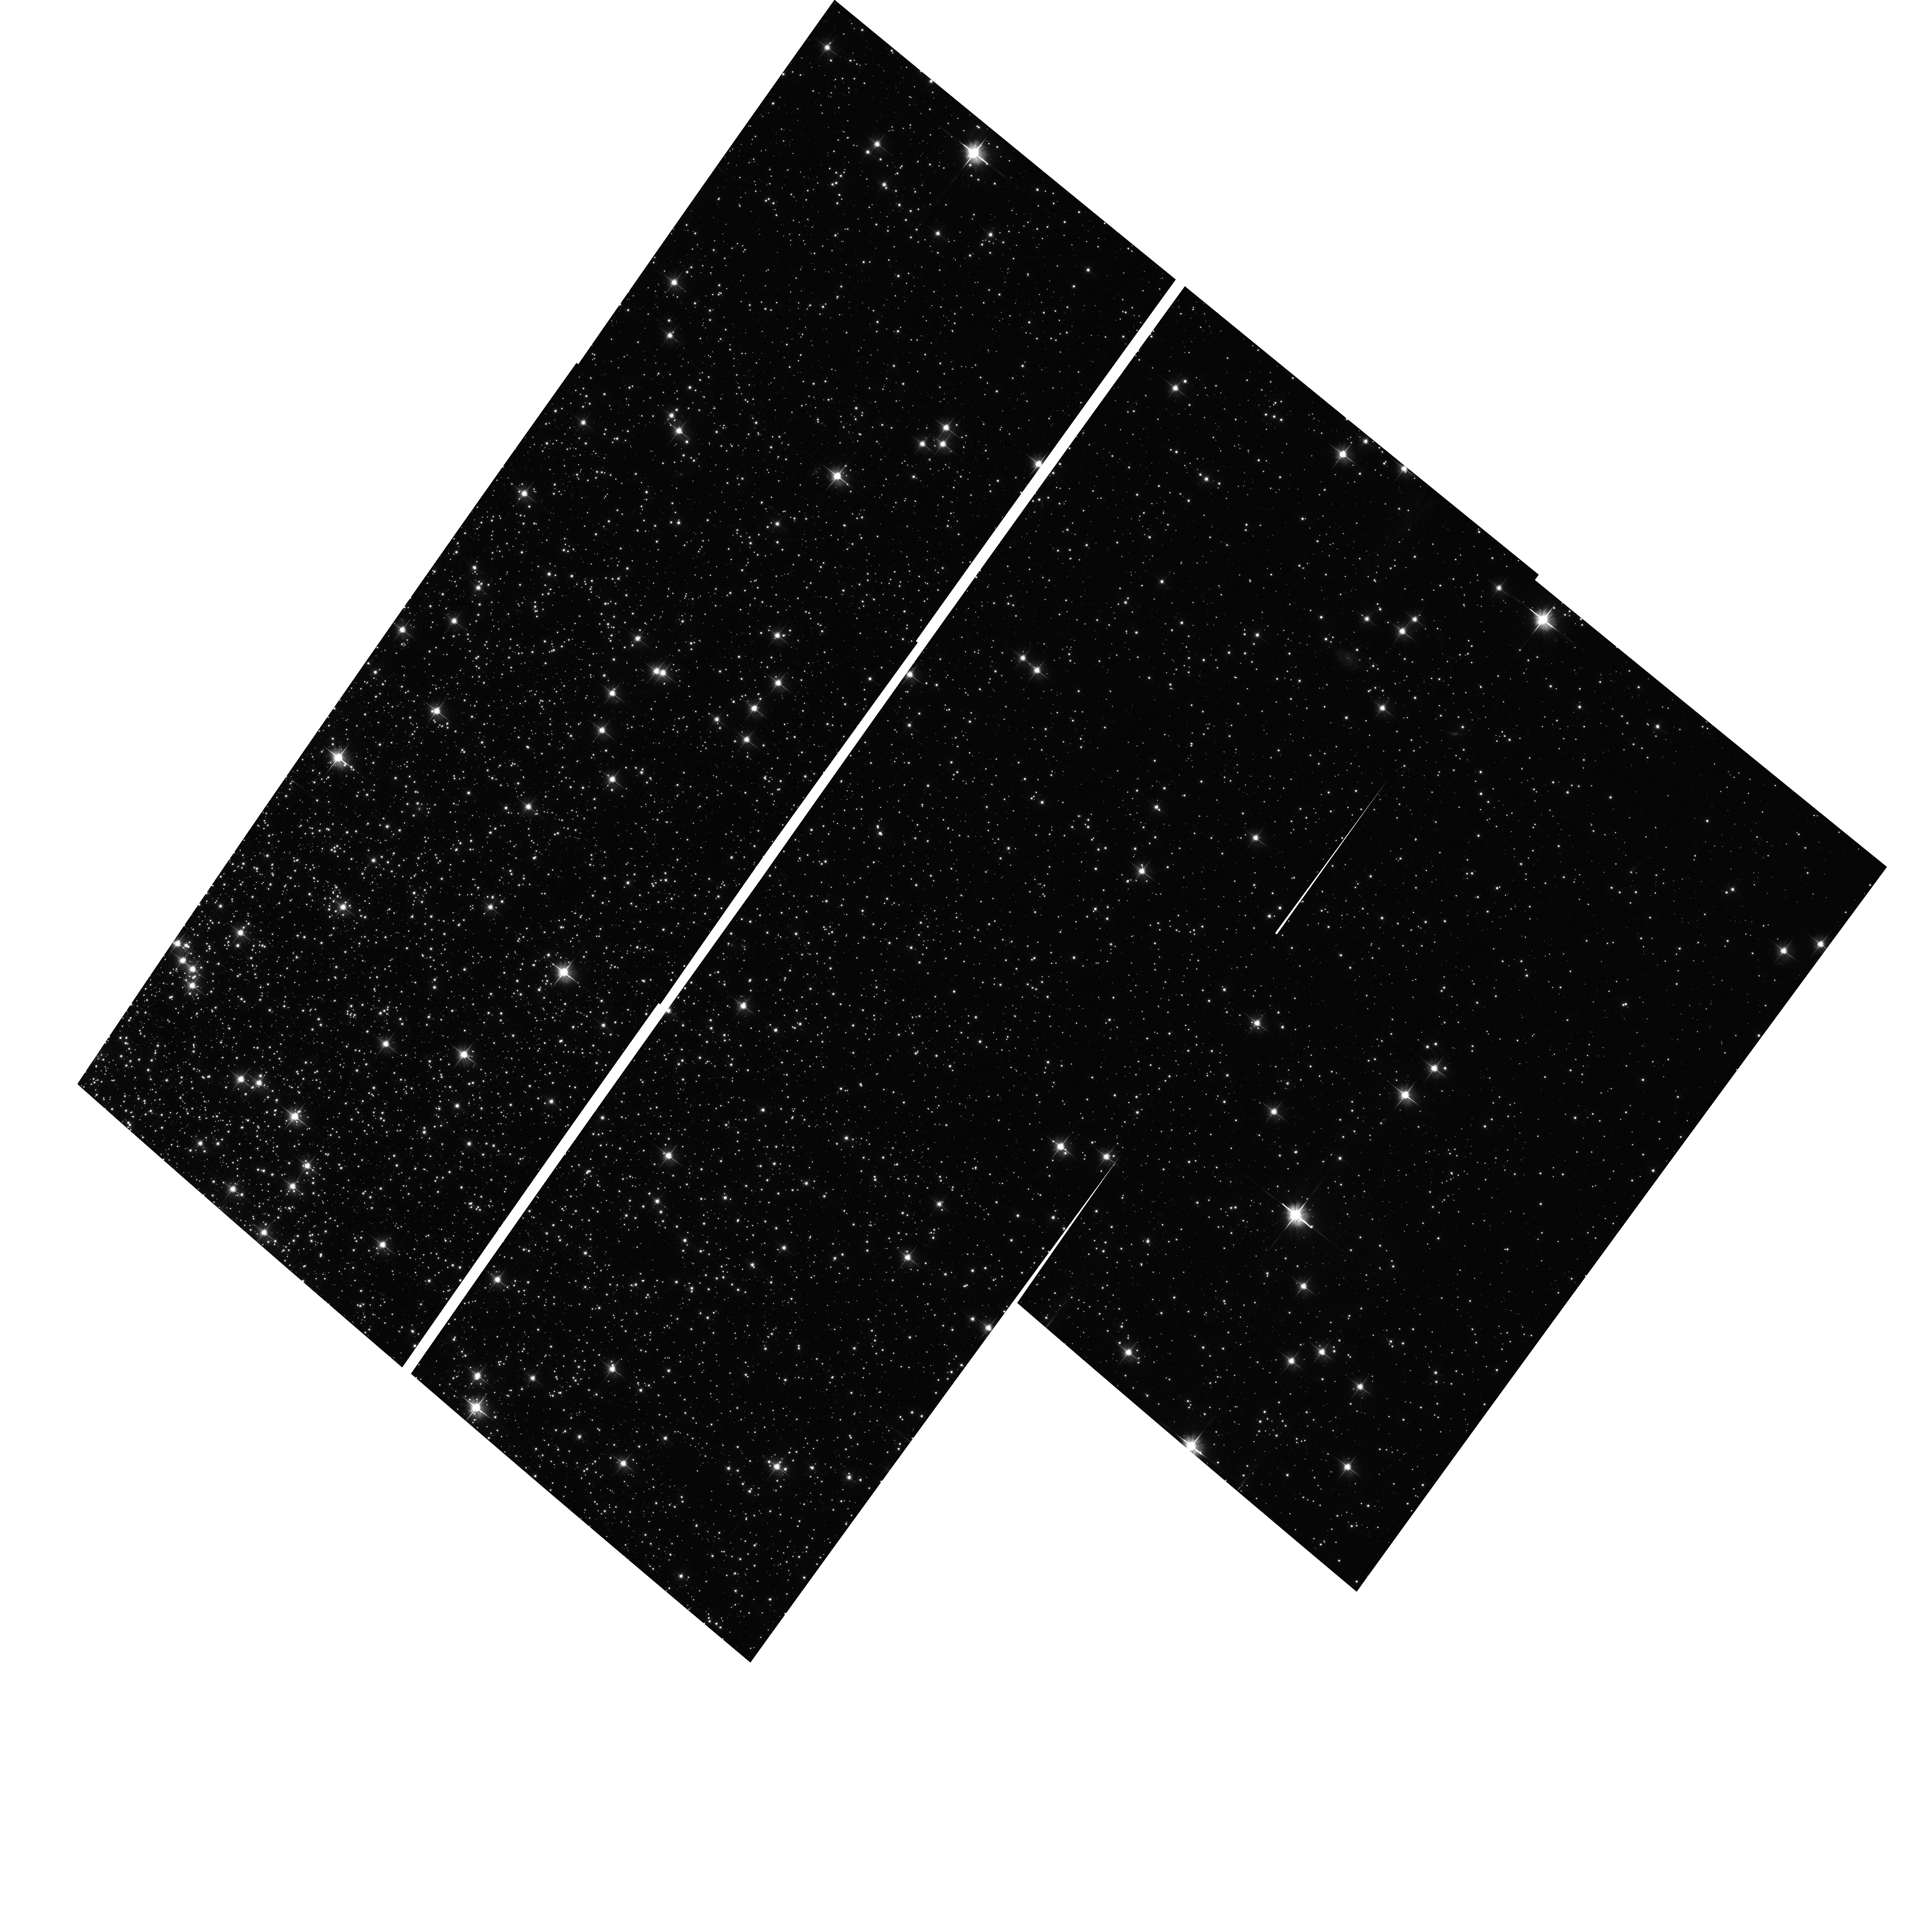
Target: NGC104. Instrument: ACS/WFC. Filter: F606W. Exposure: 4 min. Observation ID: hst_12730_02_acs_wfc_f606w_jbw802

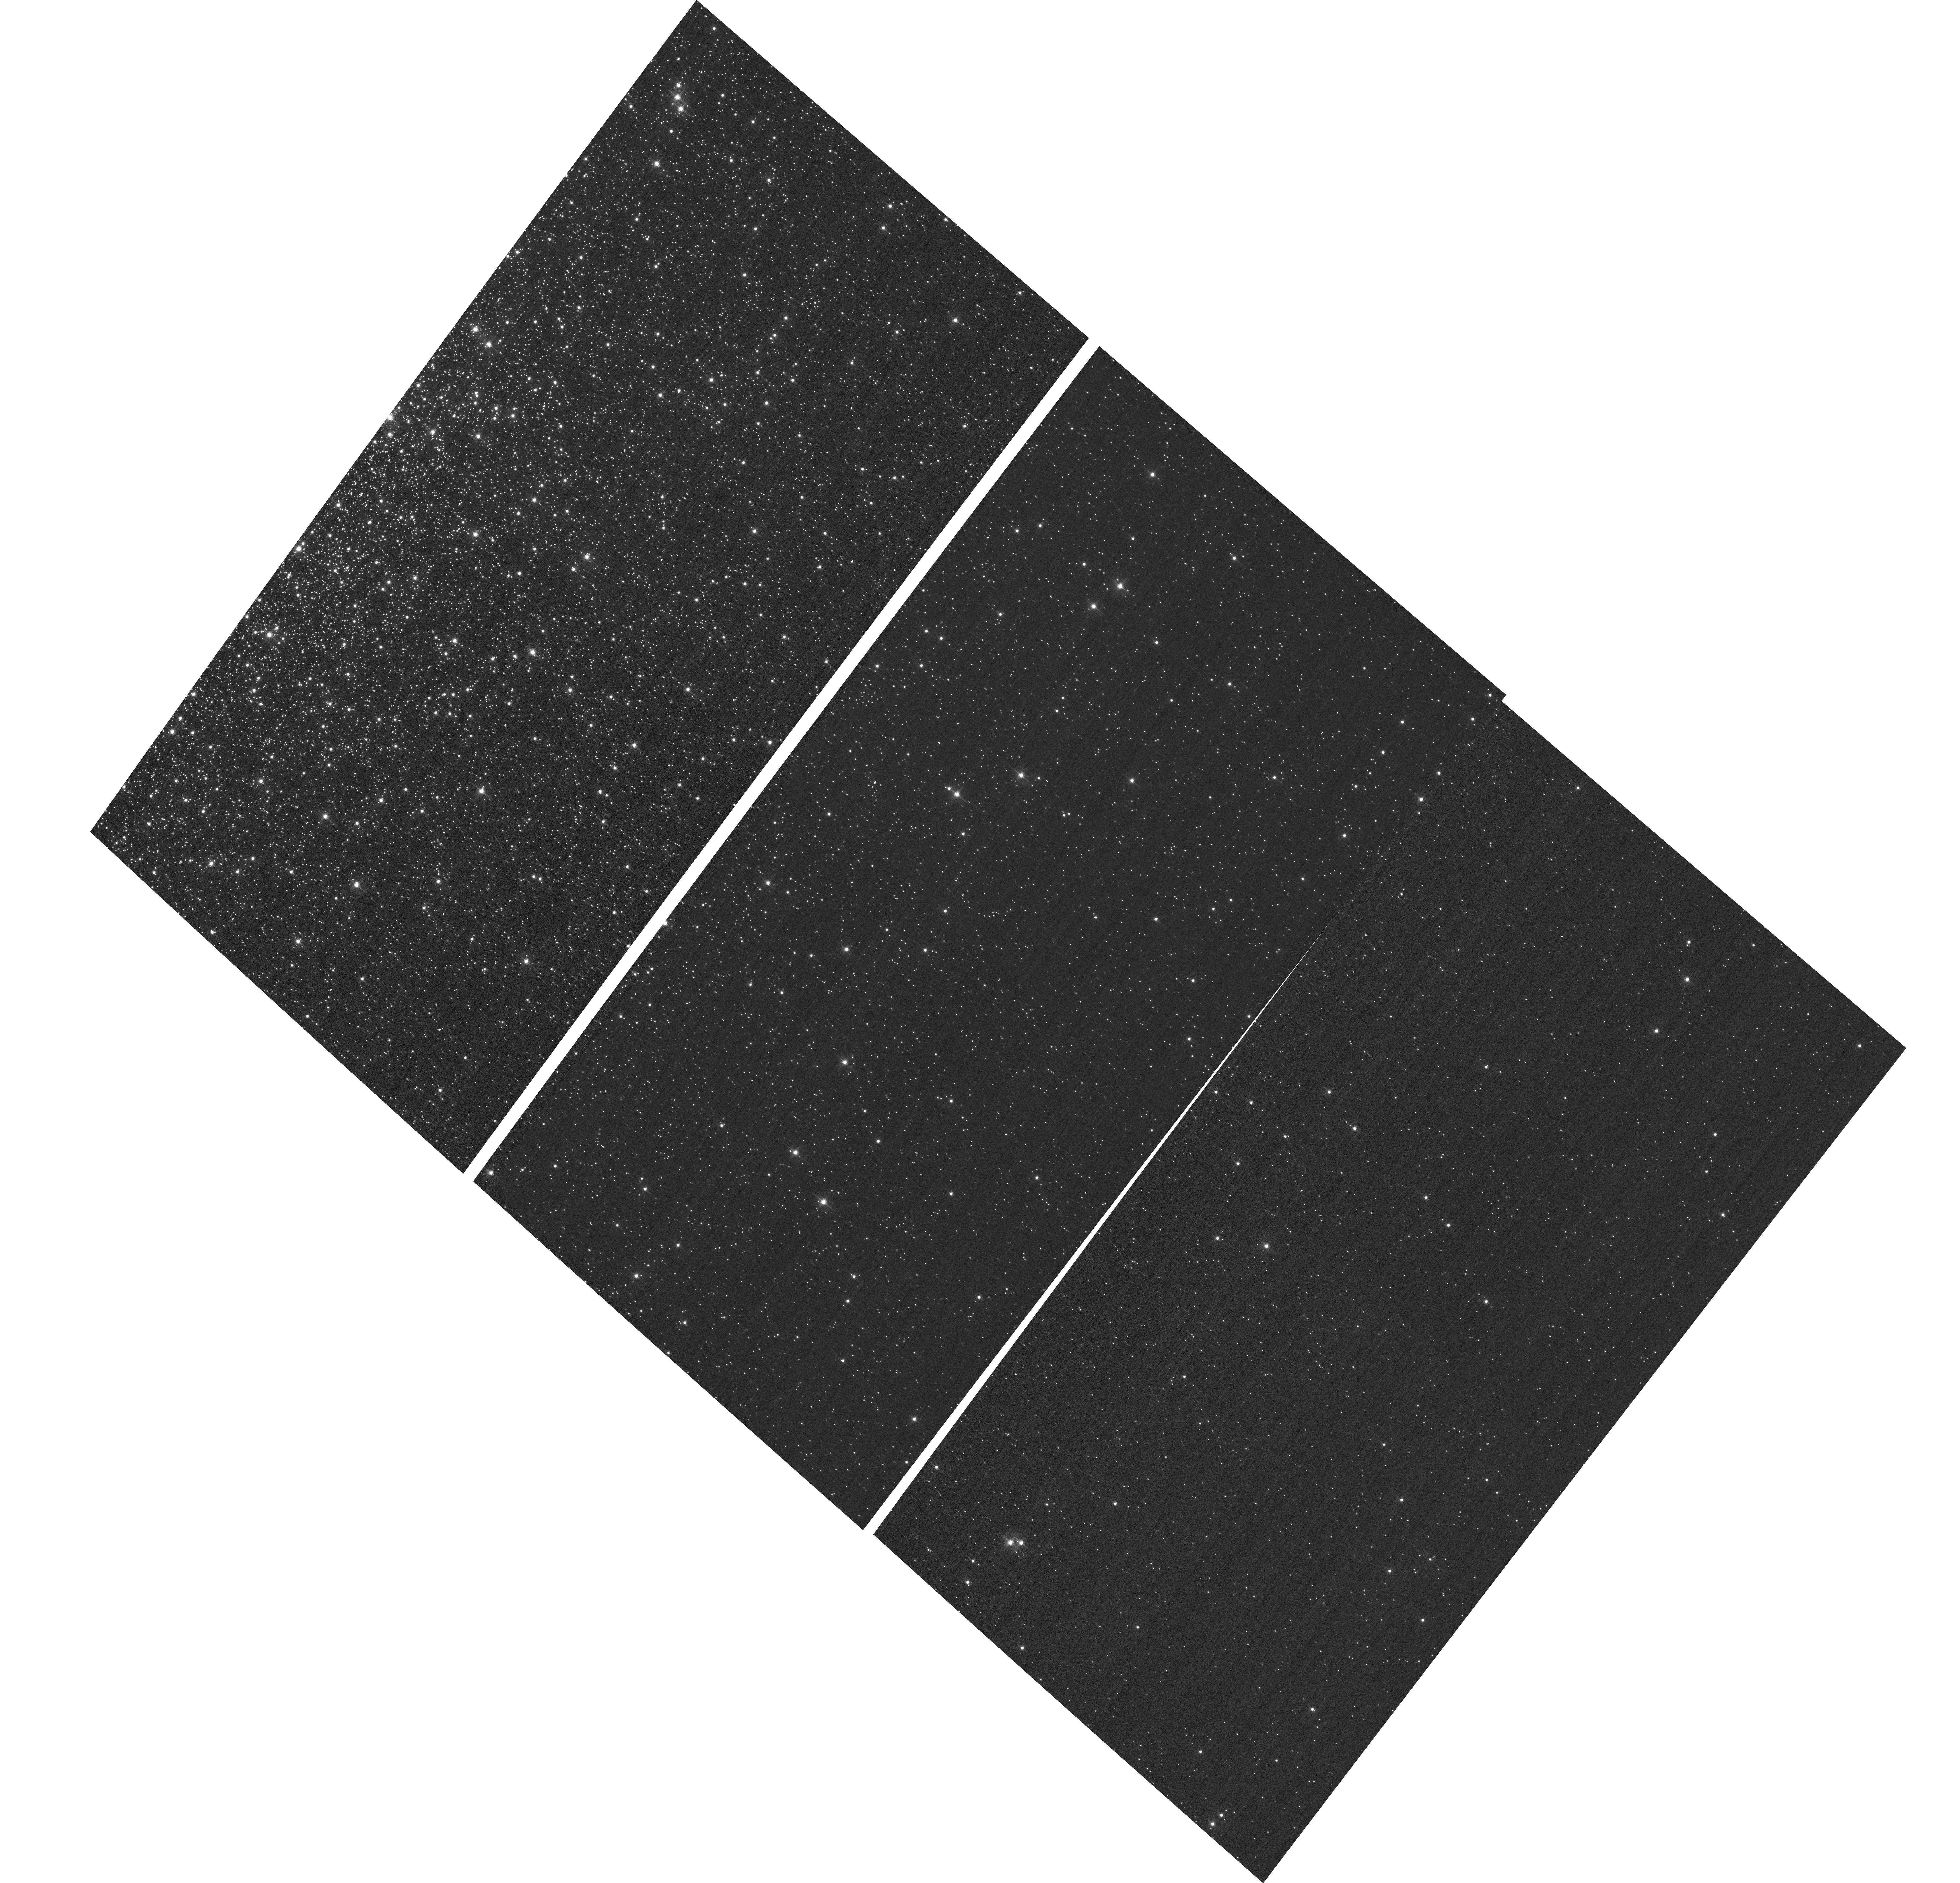
Target: NGC104-F502N. Instrument: ACS/WFC. Filter: F502N. Exposure: 2 min. Observation ID: hst_12730_04_acs_wfc_f502n_jbw804

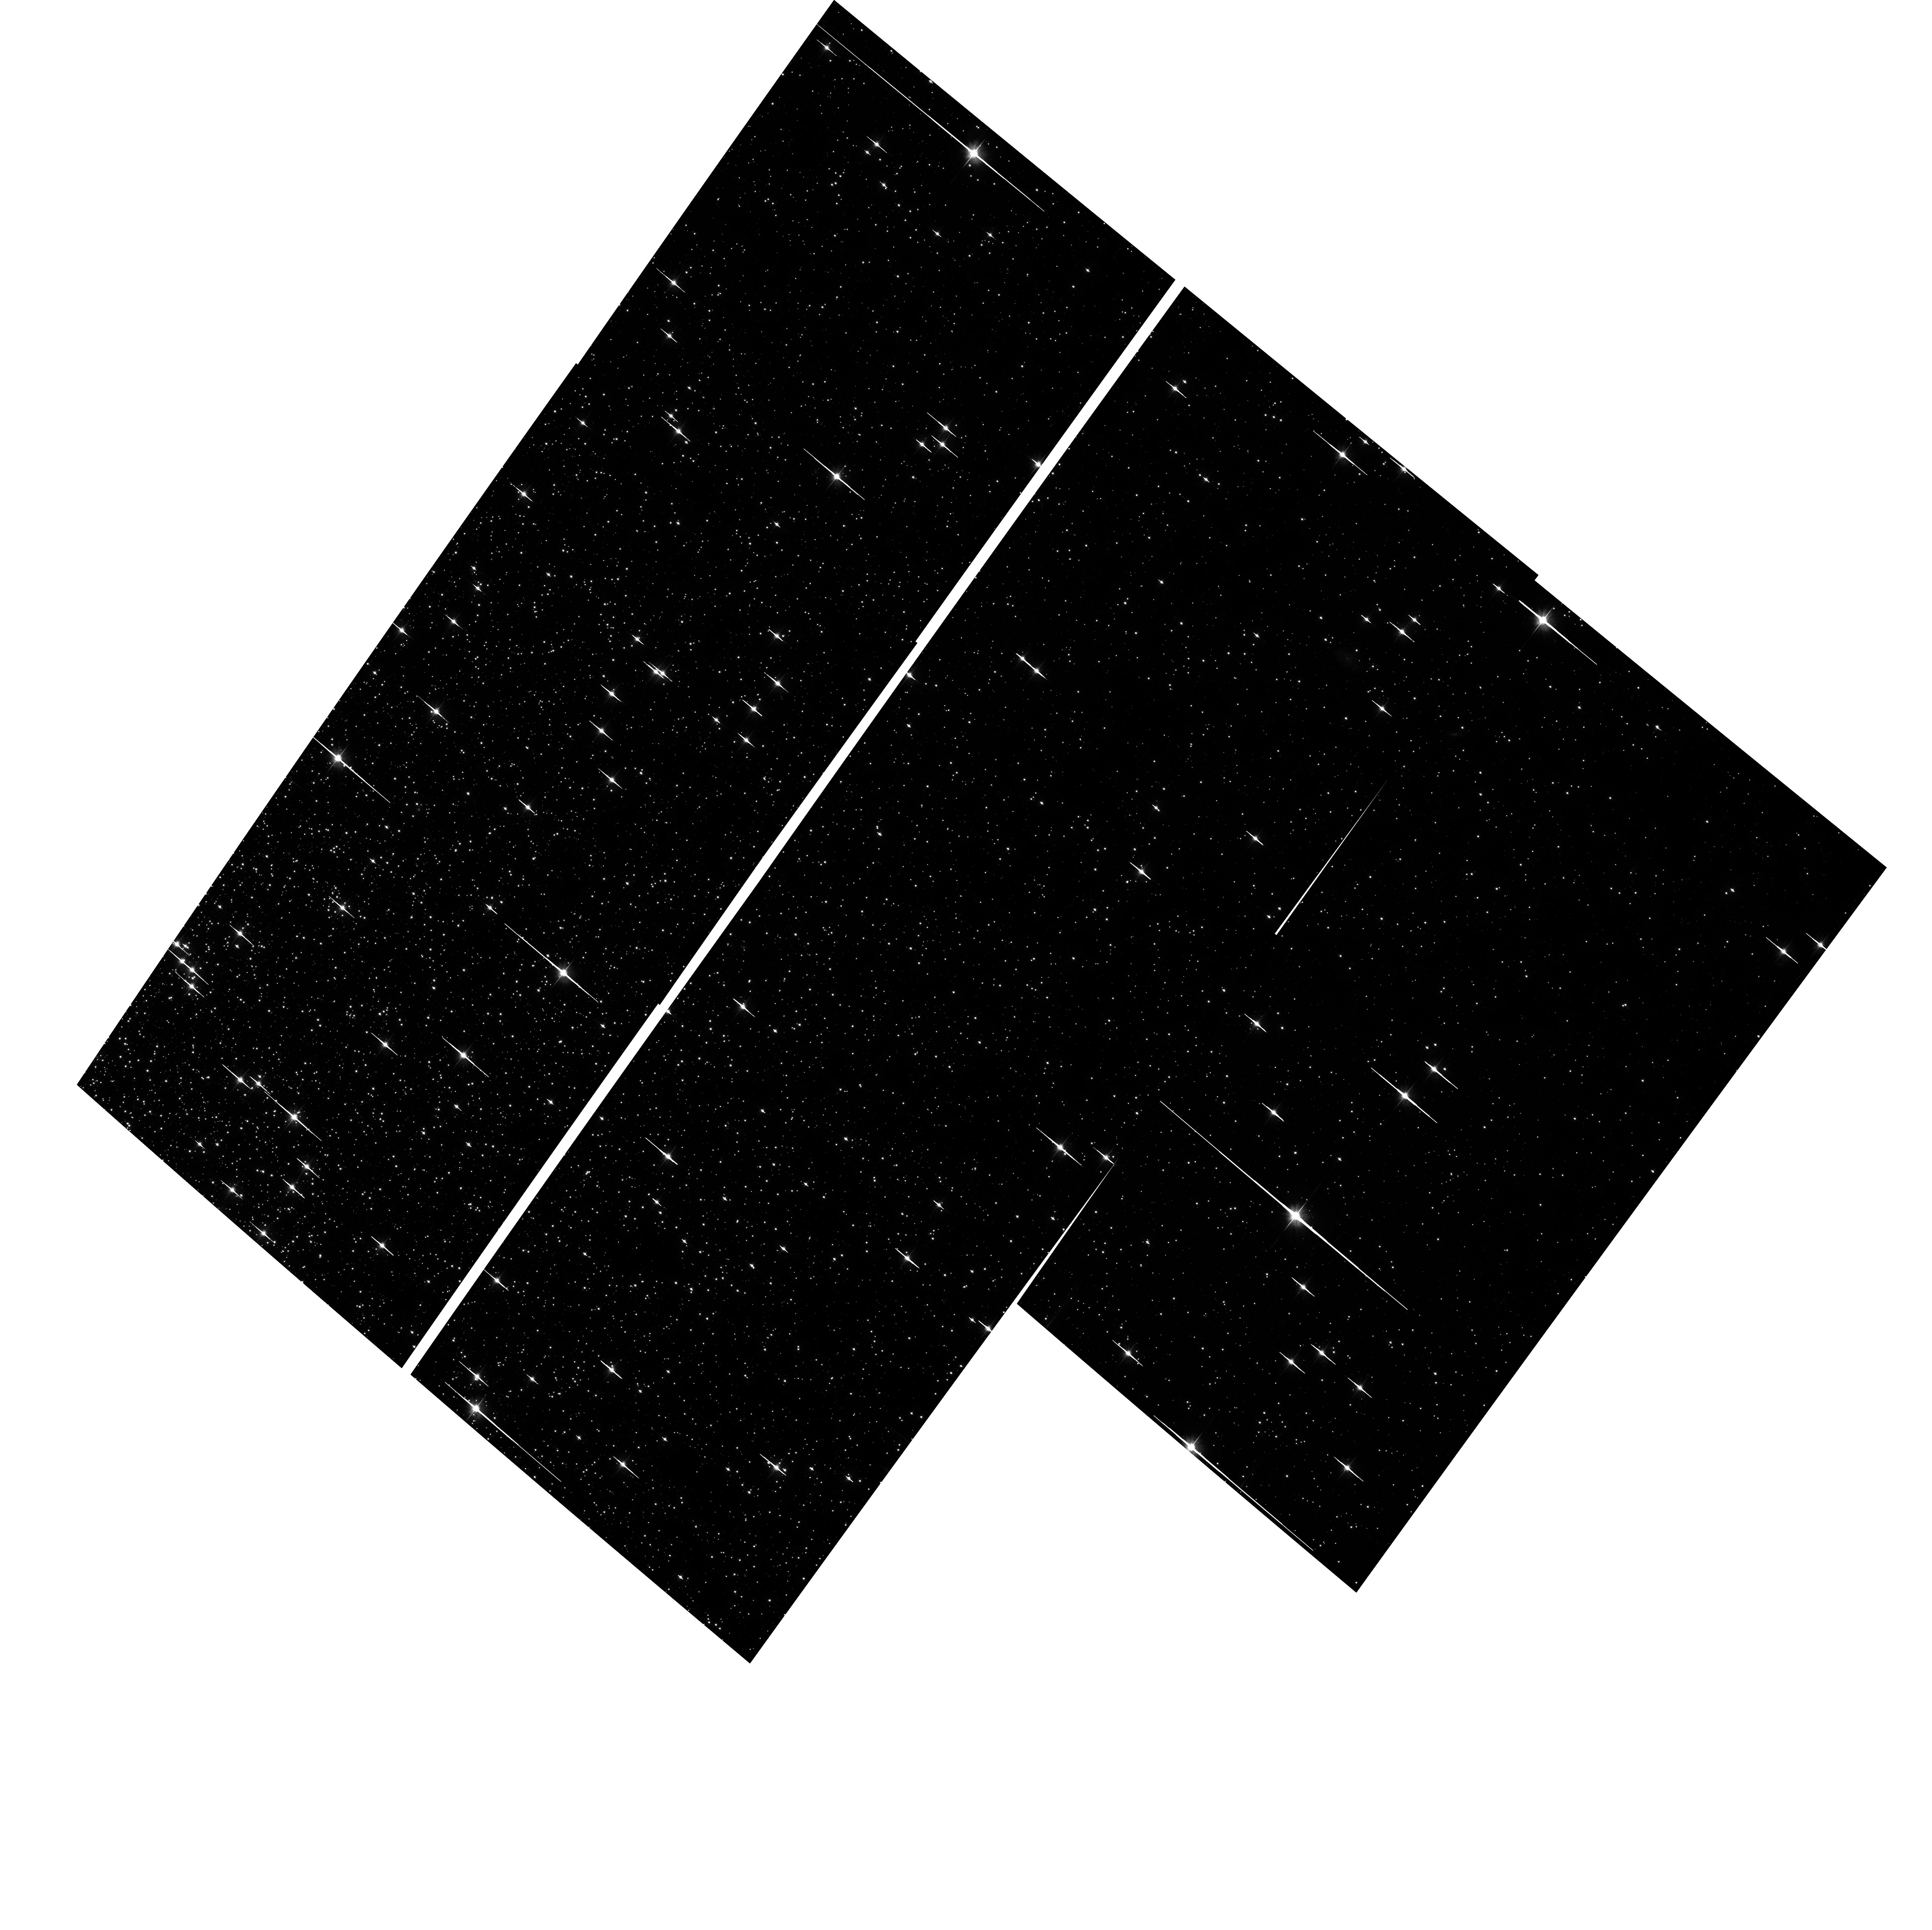
Target: NGC104. Instrument: ACS/WFC. Filter: F606W. Exposure: 40 min. Observation ID: hst_12730_01_acs_wfc_f606w_jbw801

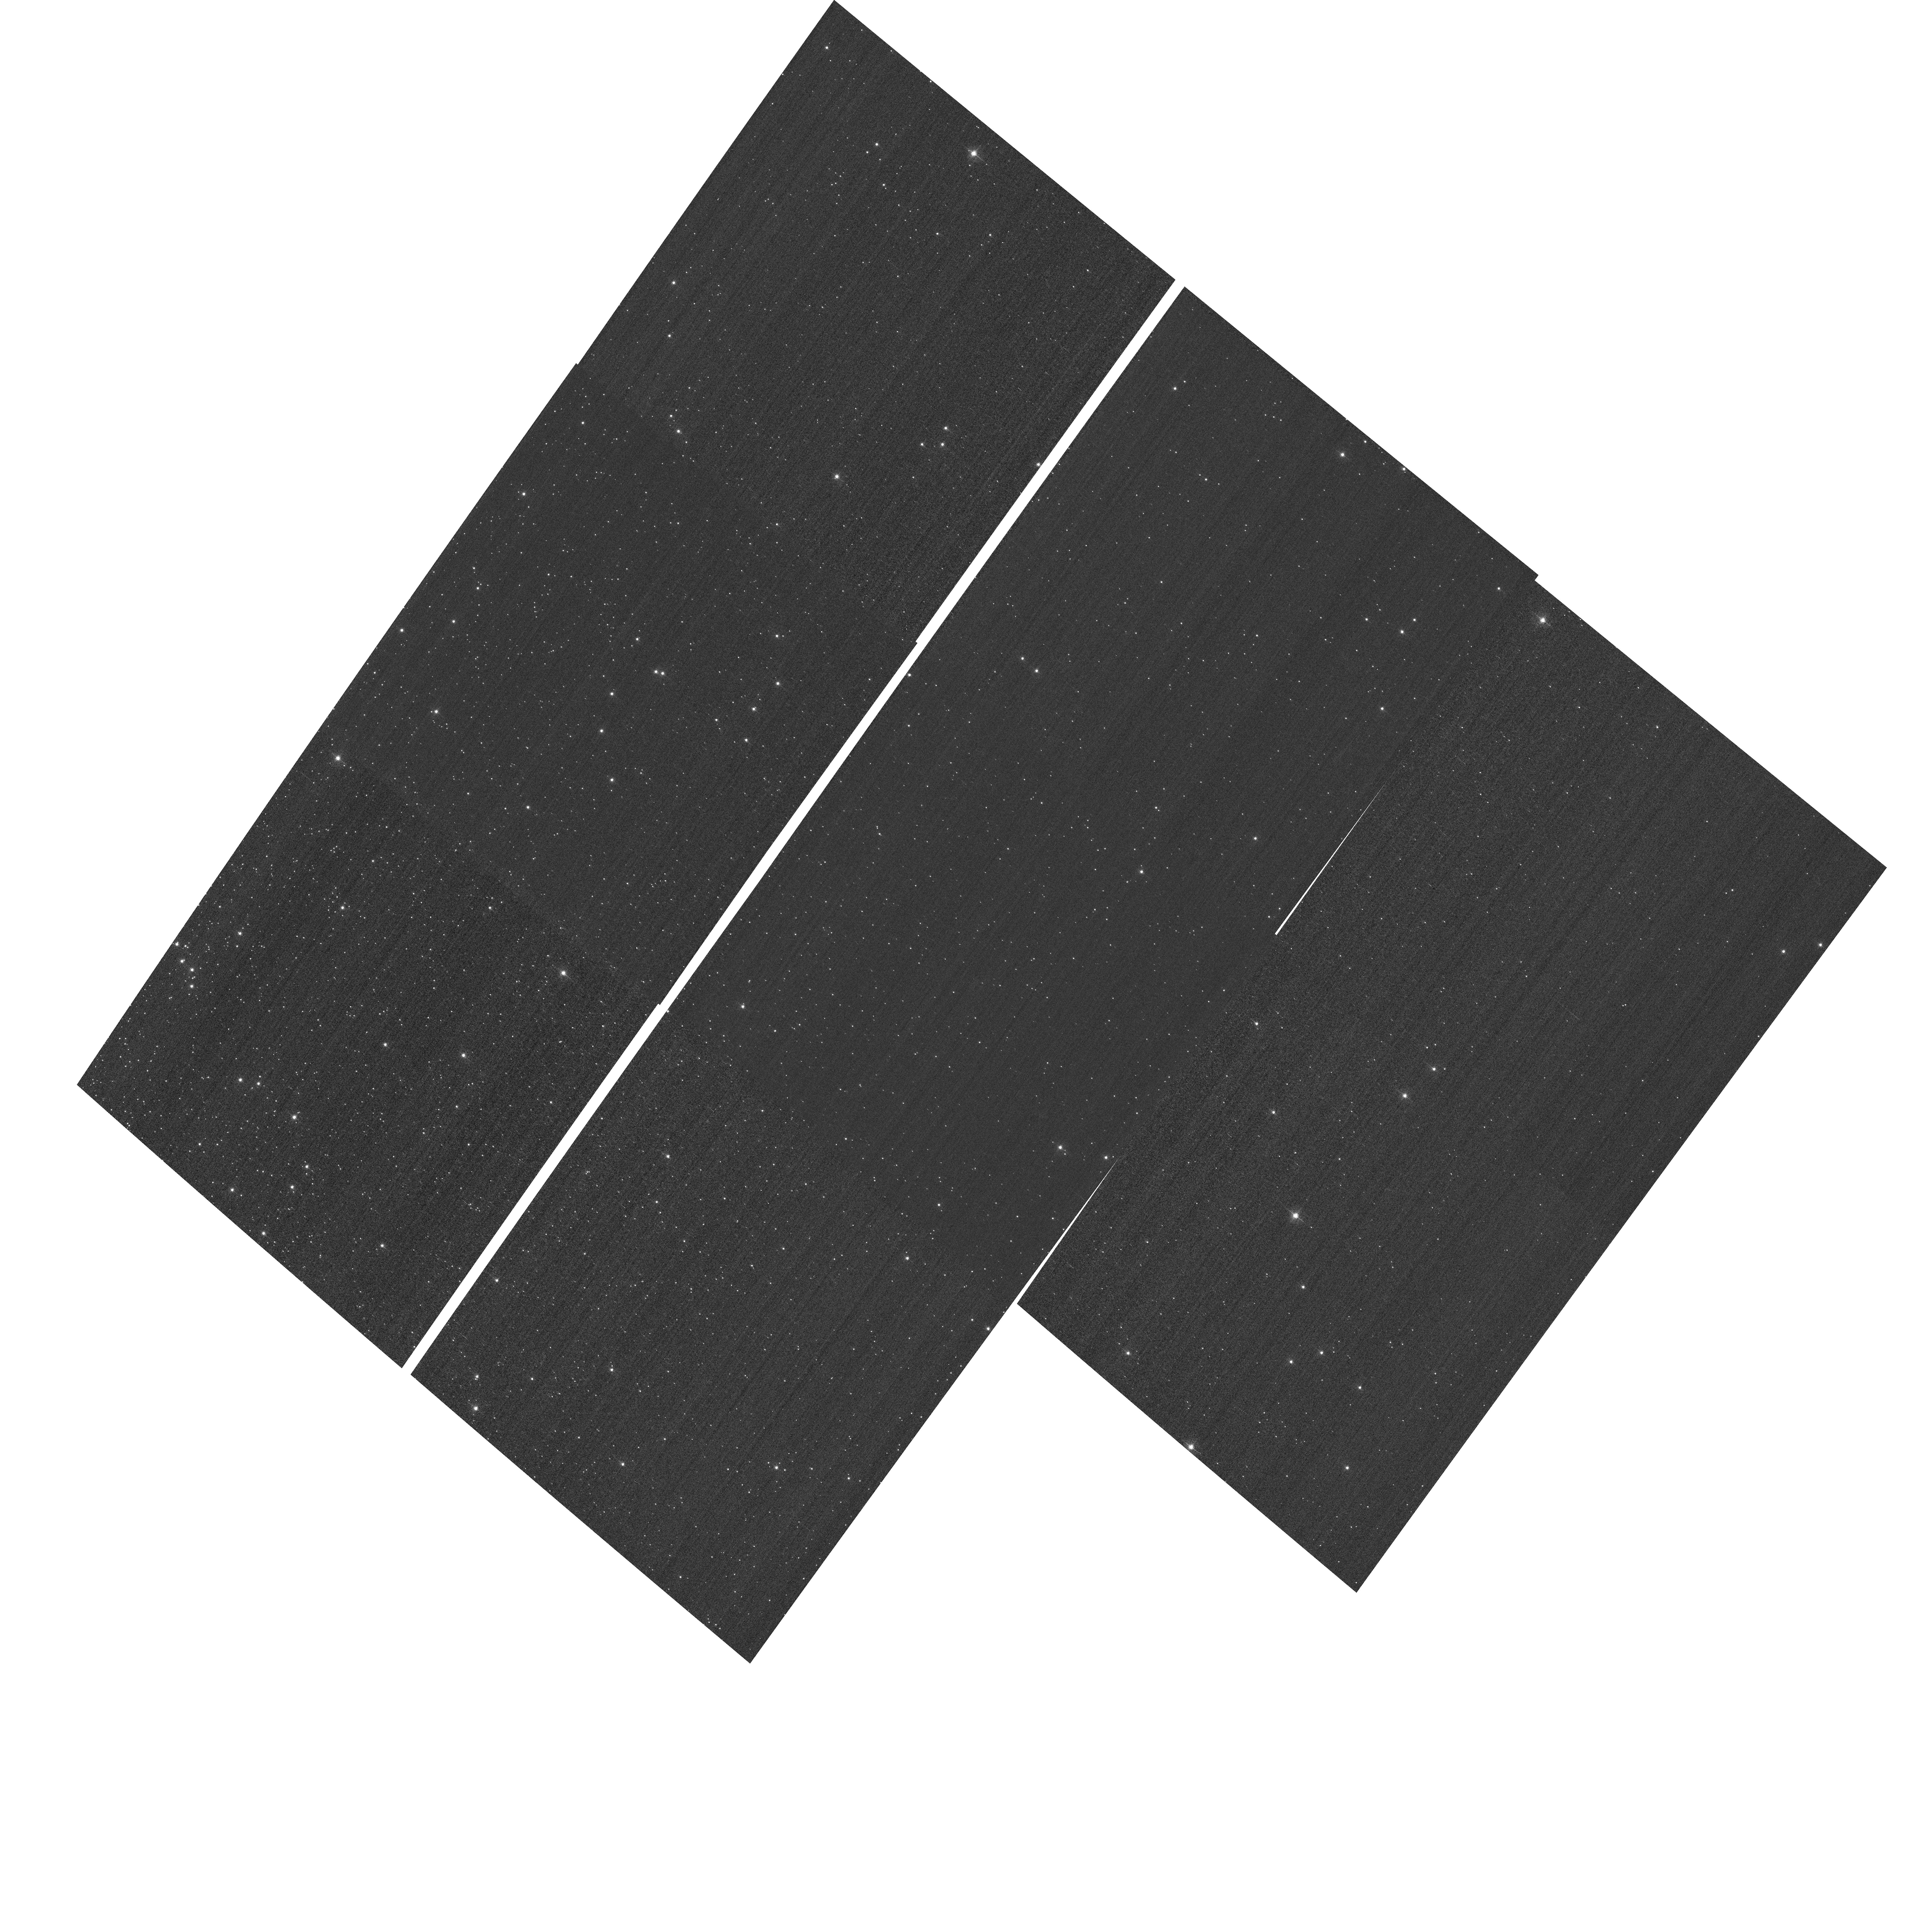
Target: NGC104. Instrument: ACS/WFC. Filter: F502N. Exposure: 3 min. Observation ID: hst_12730_01_acs_wfc_f502n_jbw801

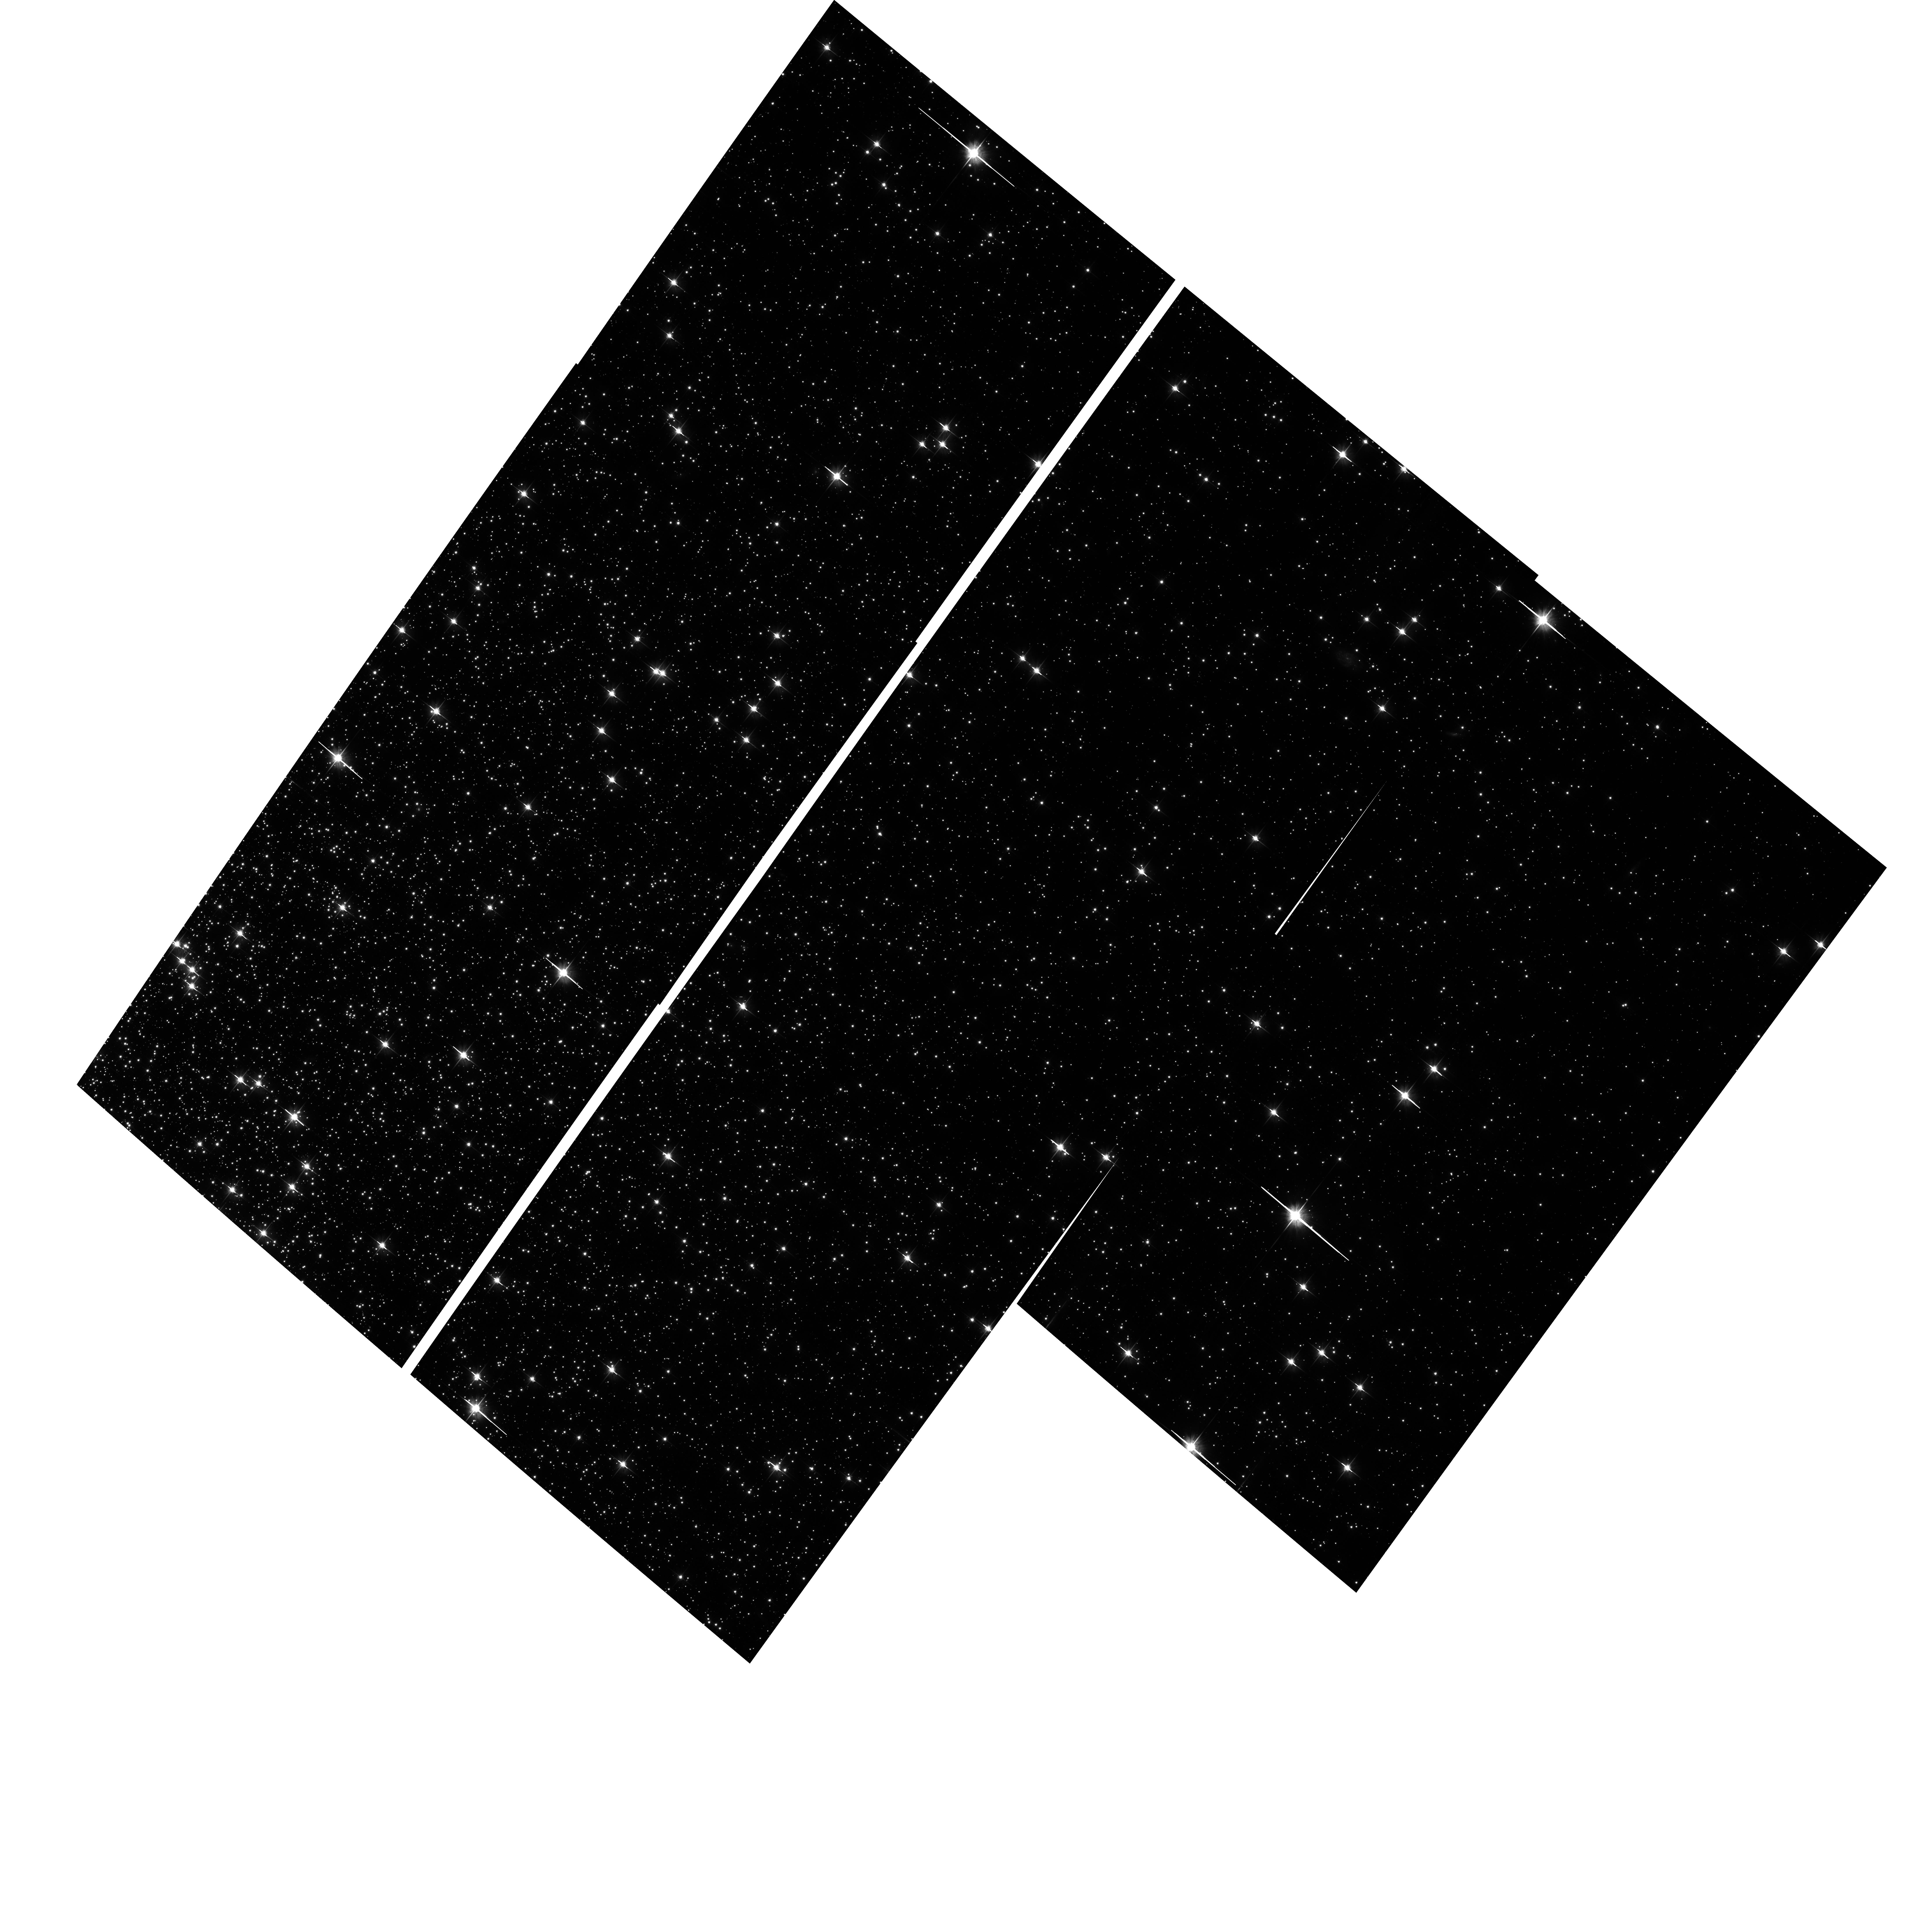
Target: NGC104. Instrument: ACS/WFC. Filter: F606W. Exposure: 15 min. Observation ID: hst_12730_03_acs_wfc_f606w_jbw803

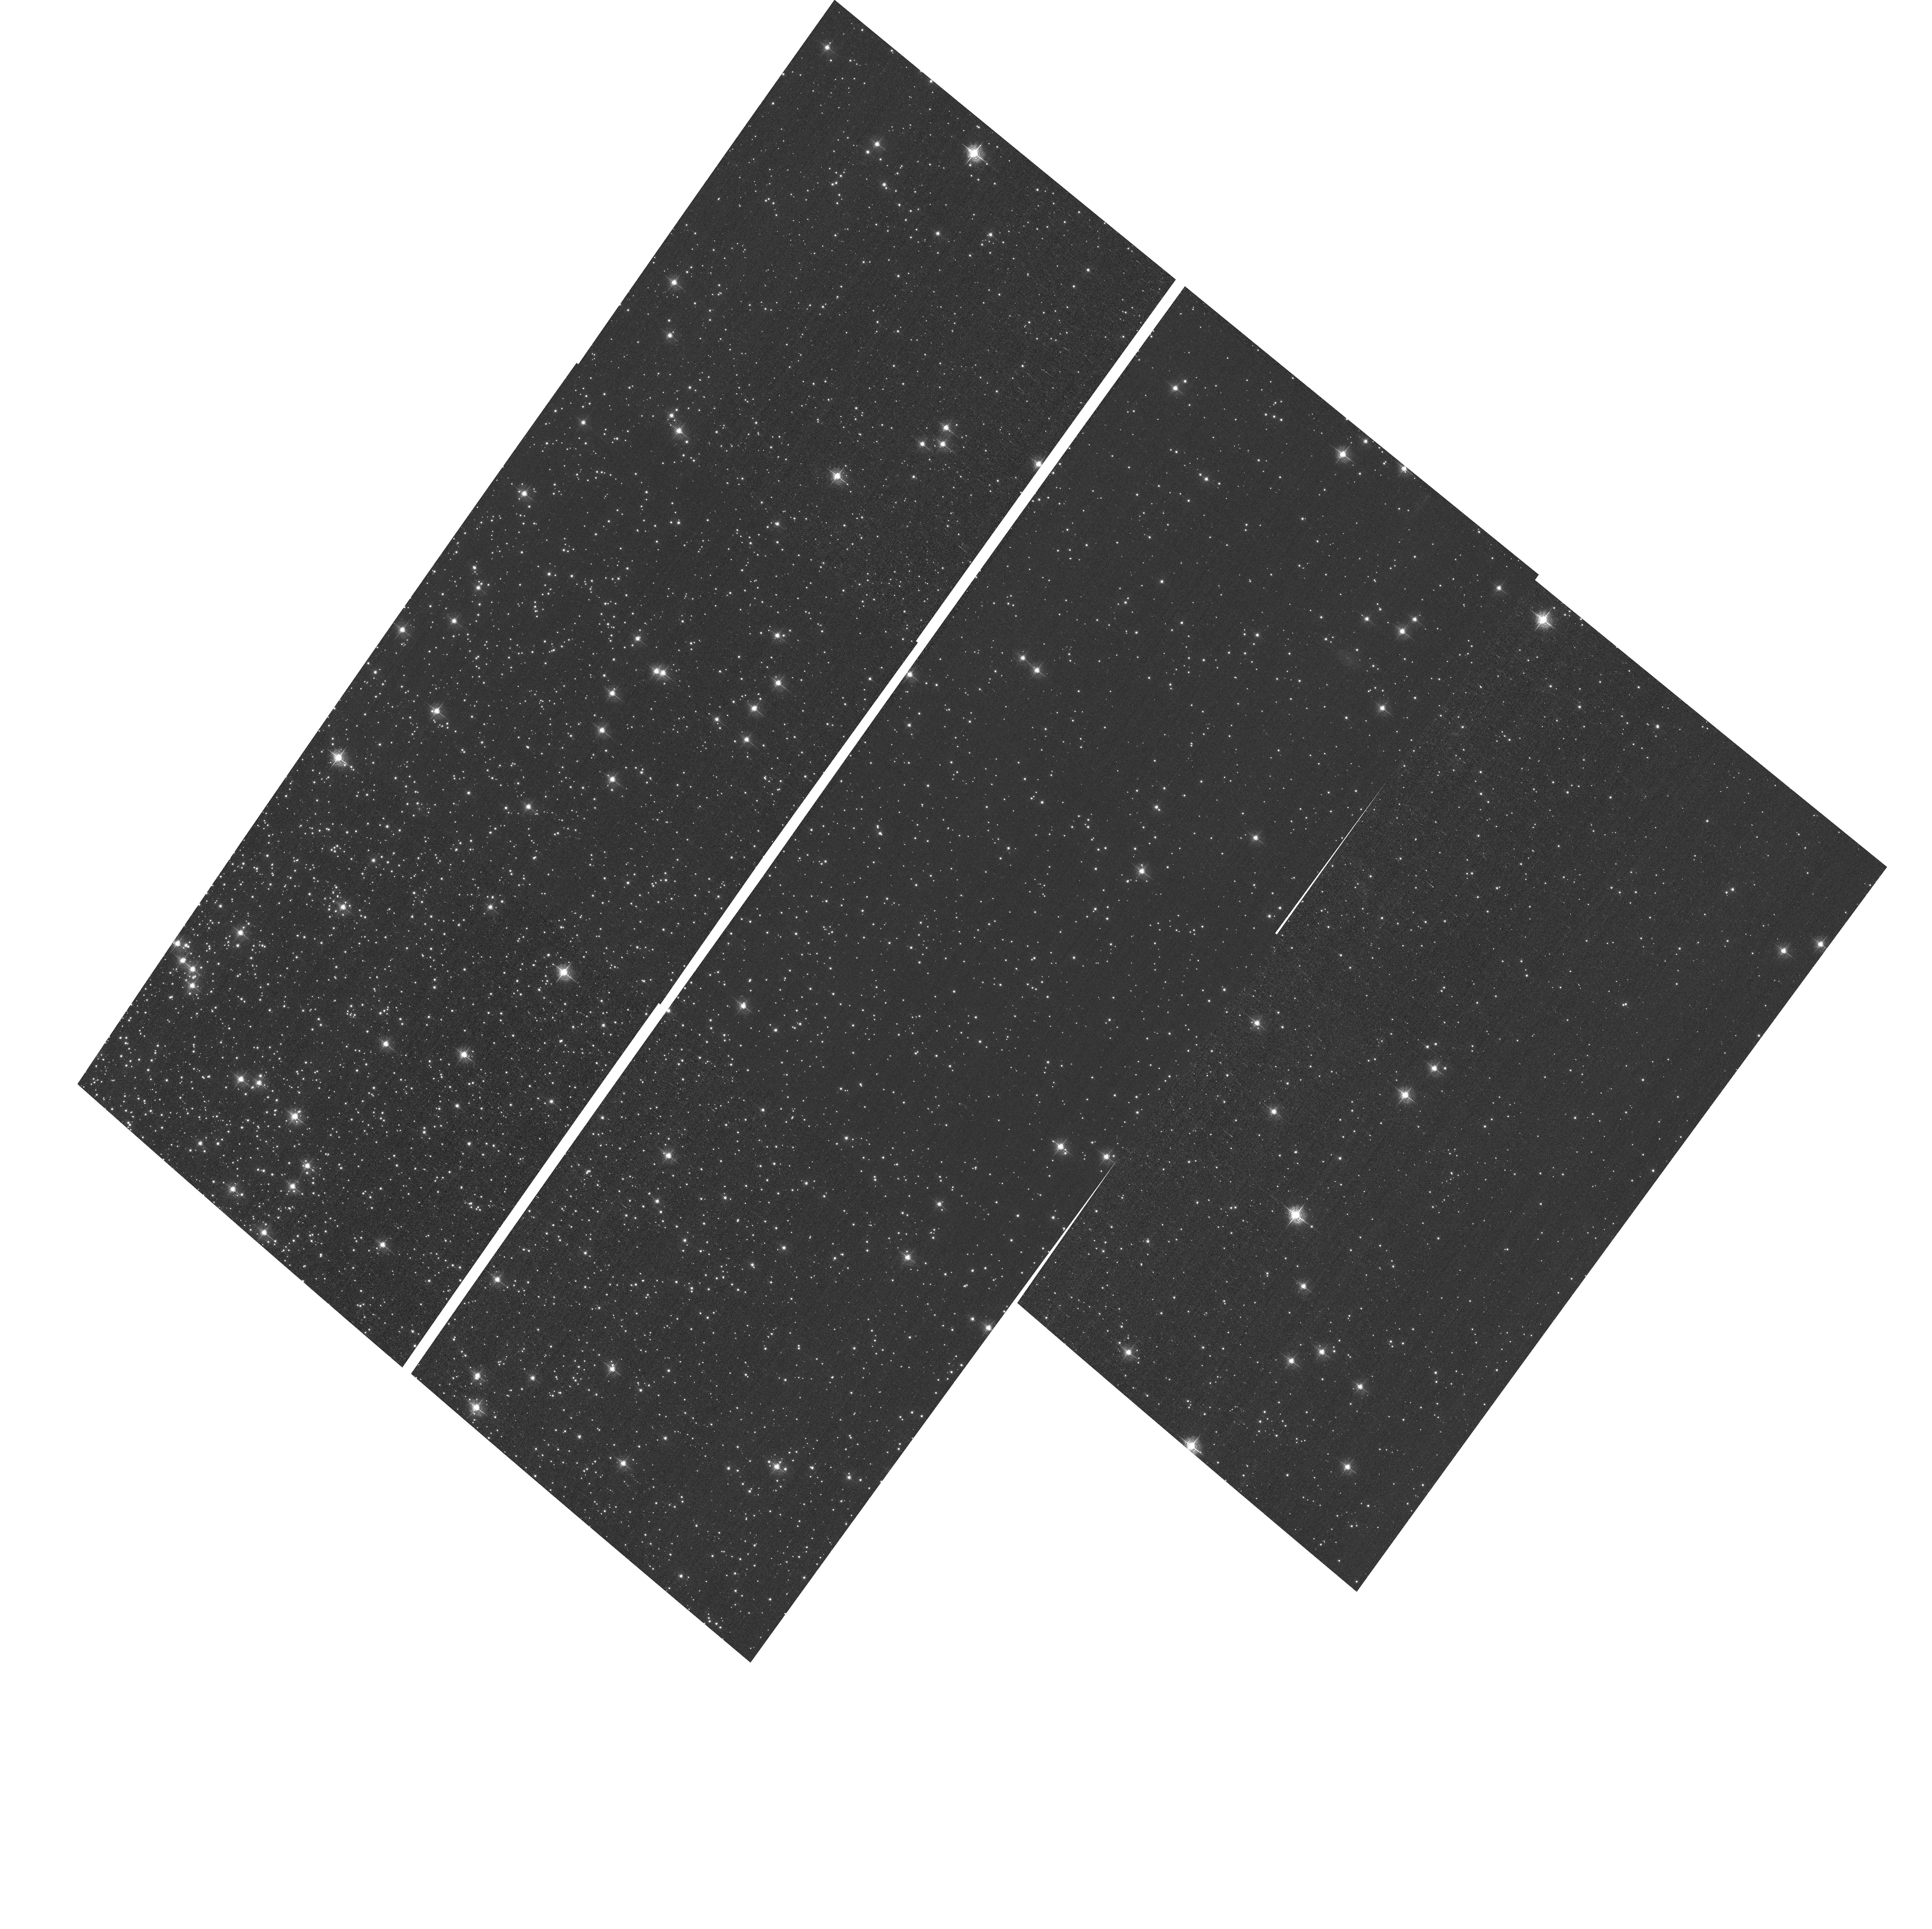
Target: NGC104. Instrument: ACS/WFC. Filter: F502N. Exposure: 36 min. Observation ID: hst_12730_02_acs_wfc_f502n_jbw802

ACS External CTE Monitor (PI: Chiaberge, Marco)

This program will obtain a direct calibration of photometric losses due to imperfect CTE by imaging stars in 47 Tuc. Since the pixel-based CTE correction (Anderson & Bedin 2010) has been shown to be consistent with the photometric correction formula (Chiaberge et al. ACS/ISR 2009-01), this program will be used to track the time dependence of the pixel based correction.